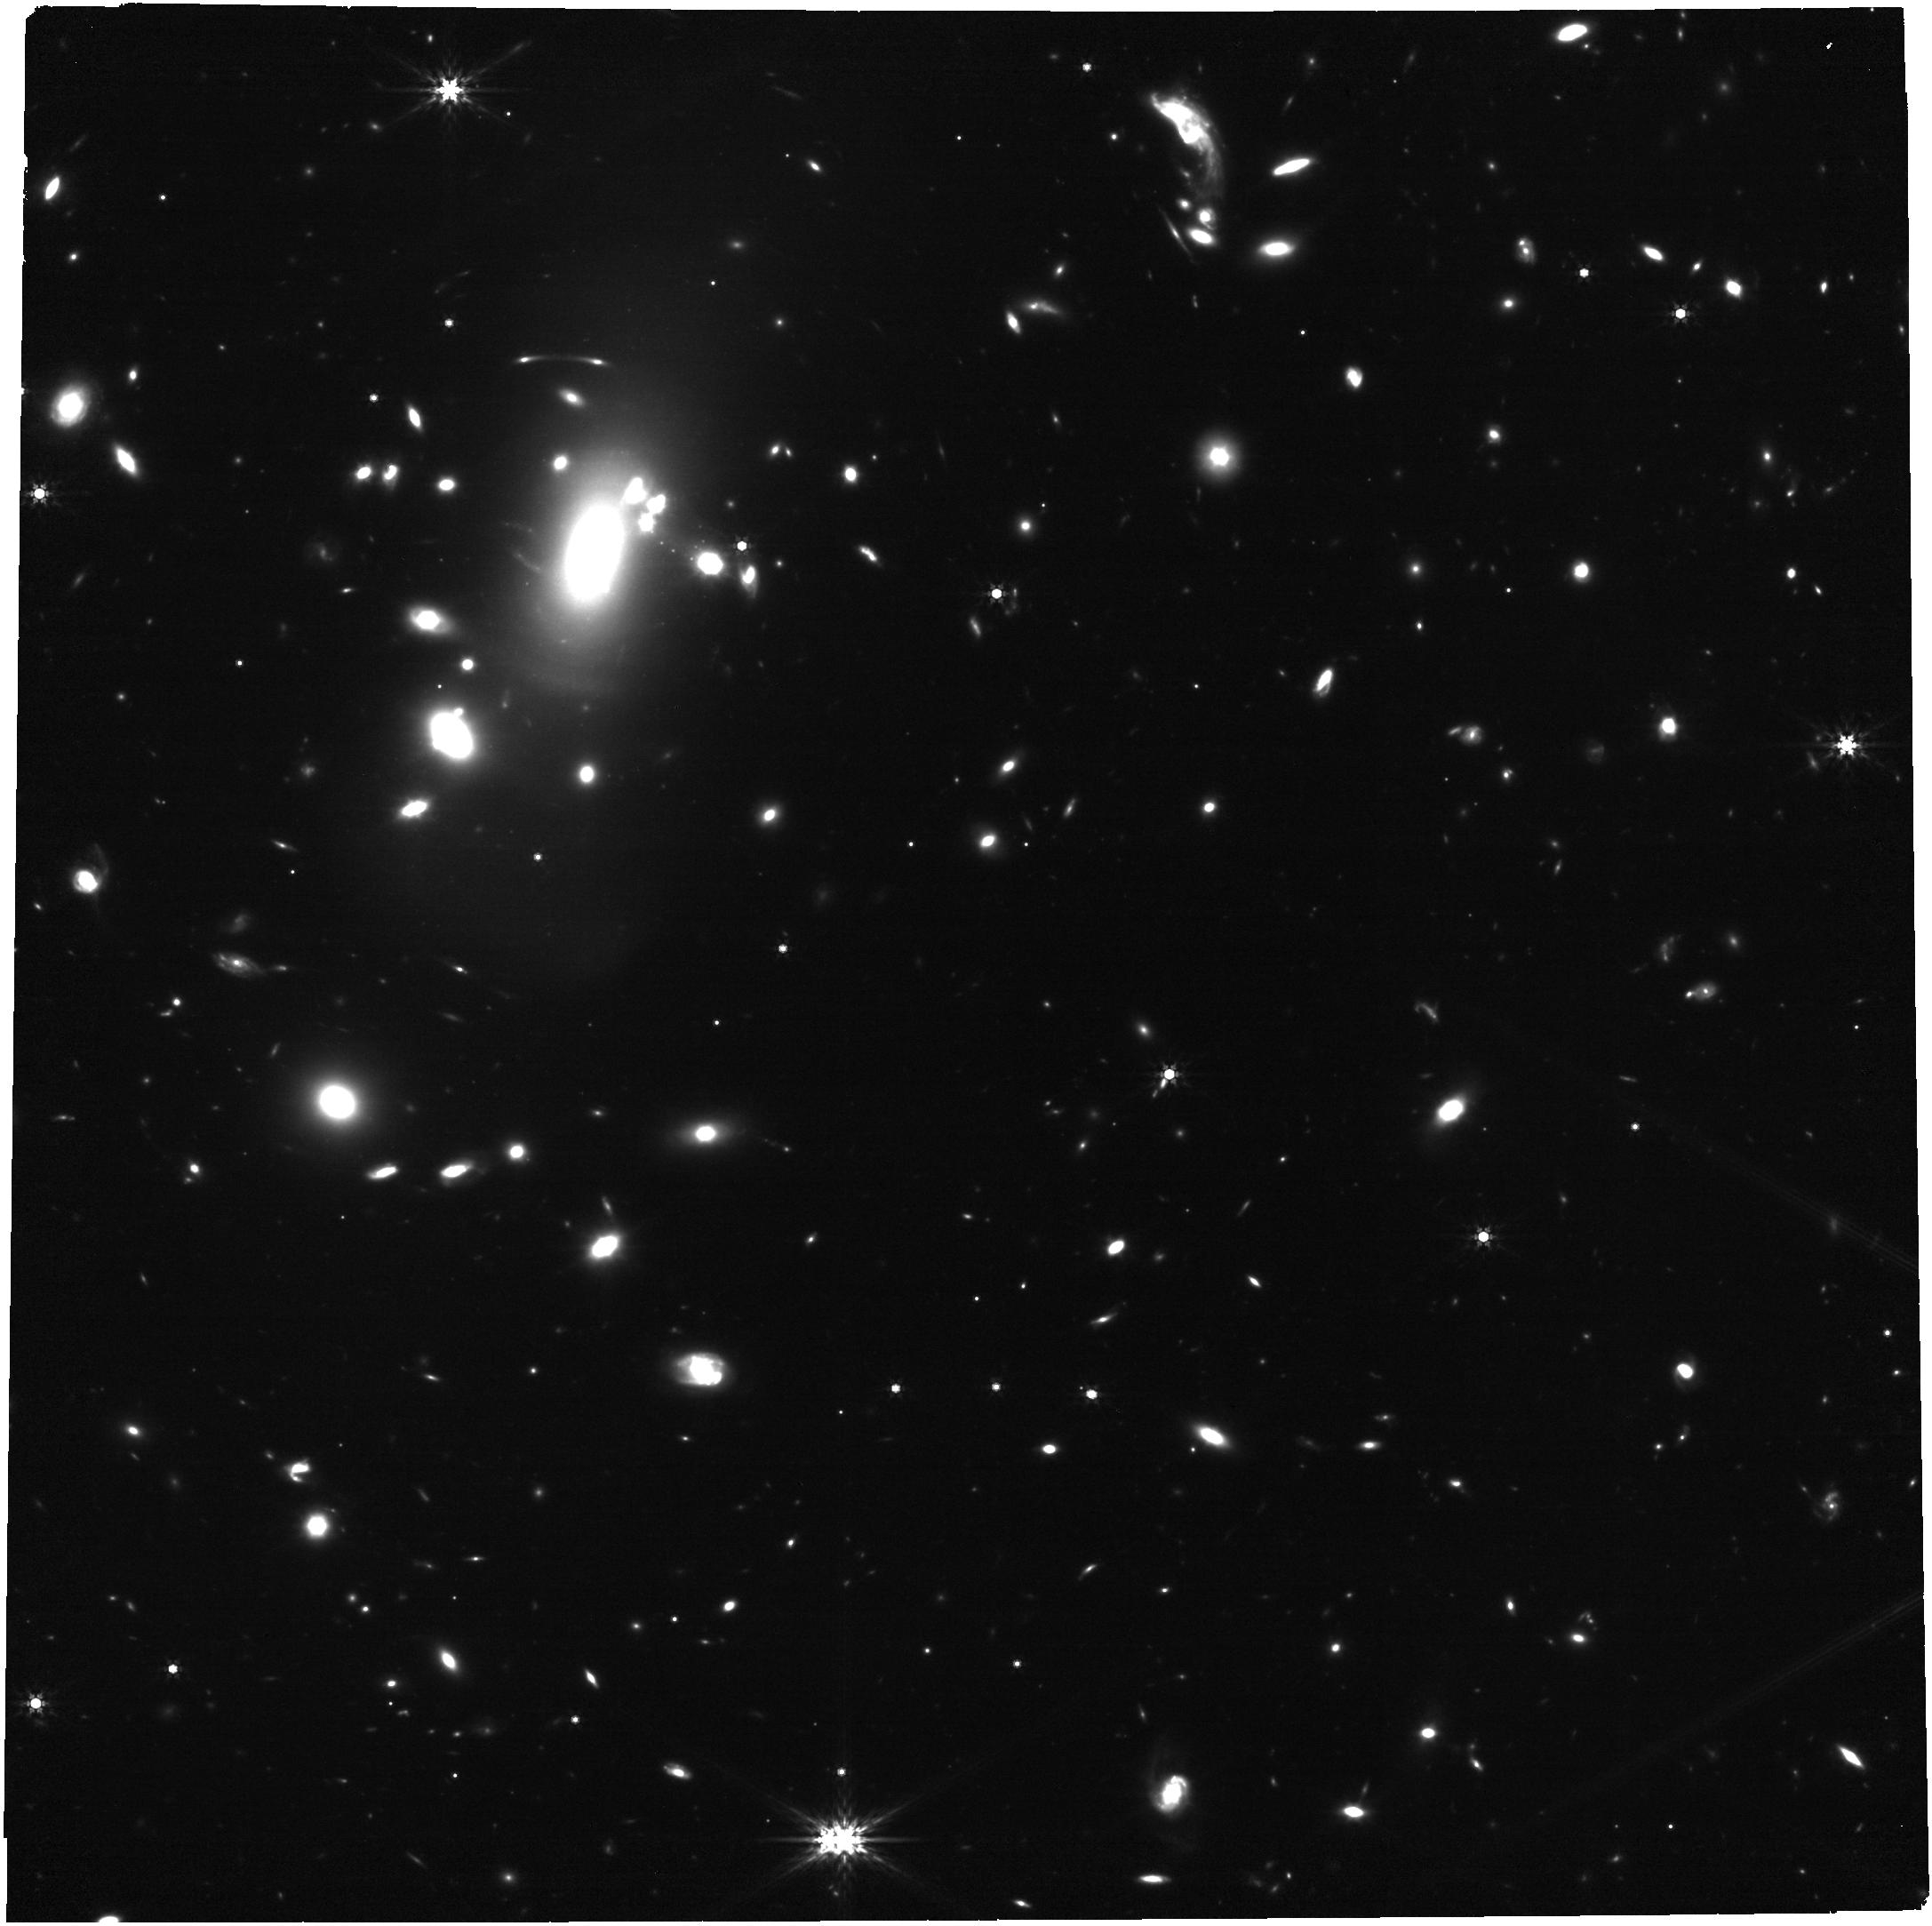
Target: RXJ2129
Instrument: NIRCAM
Filter: F444W
Exposure: 34 min
Observation ID: jw02767-o002_t001_nircam_clear-f444w

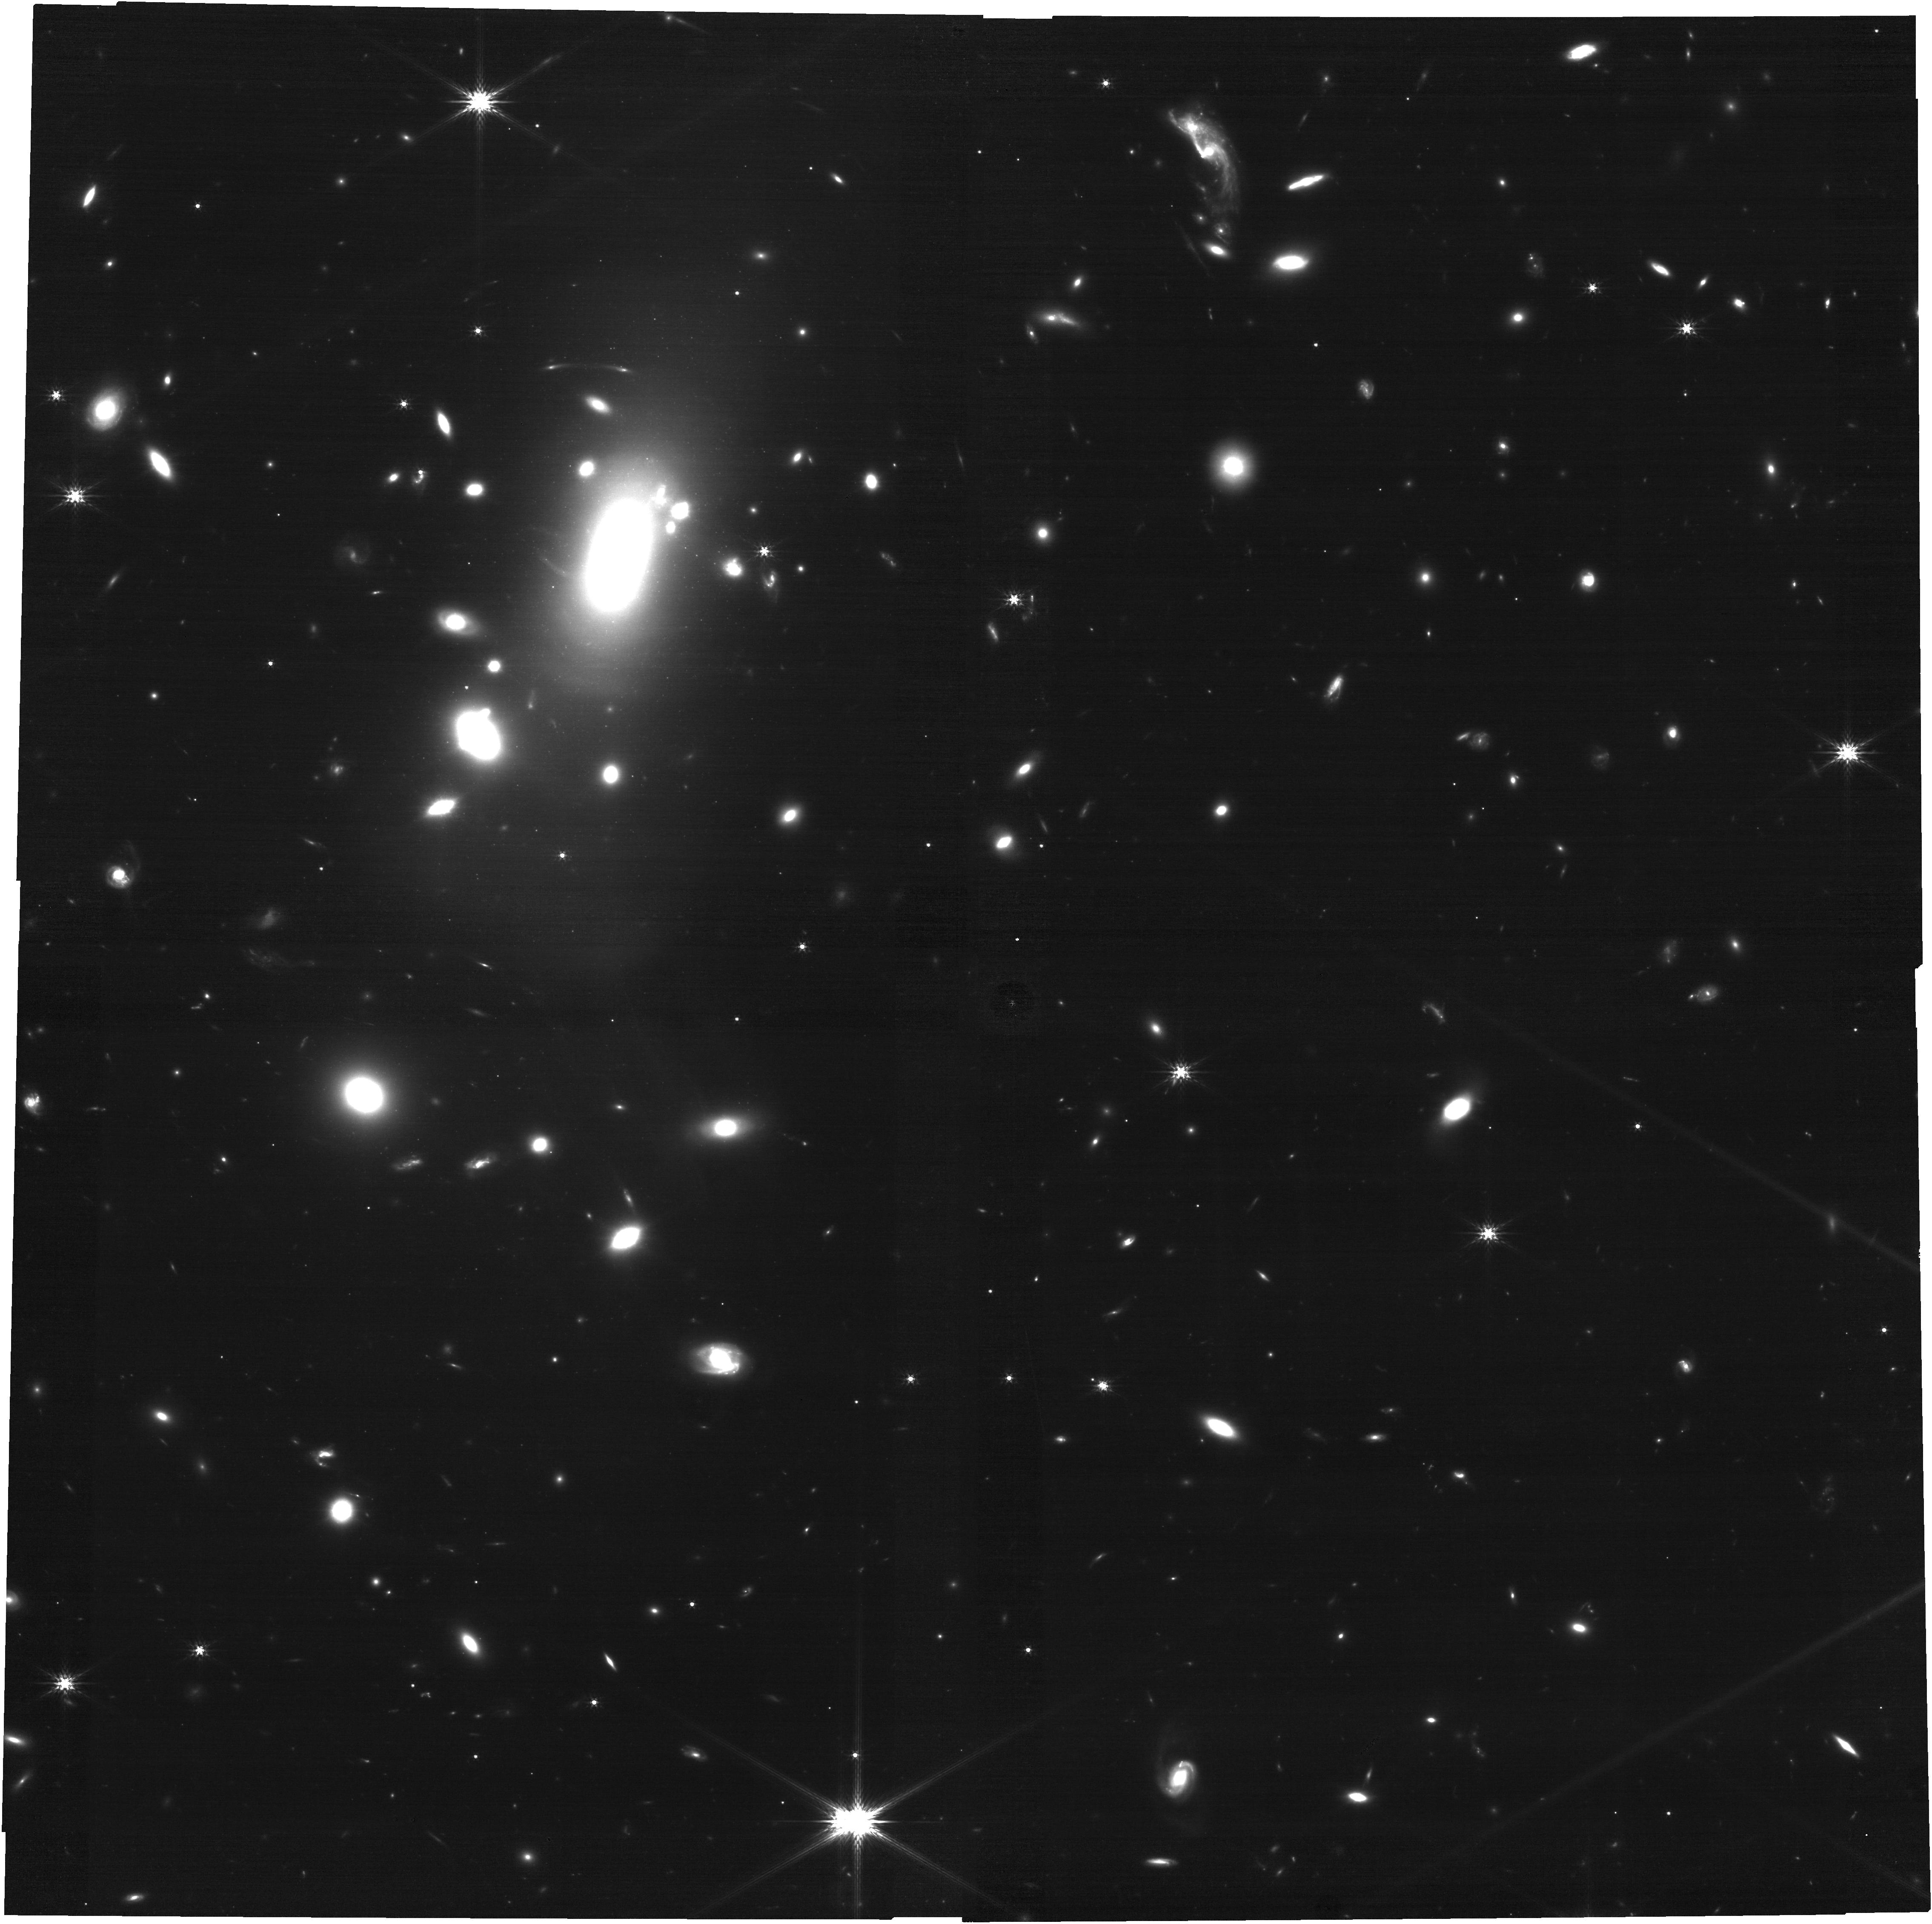
Target: RXJ2129
Instrument: NIRCAM
Filter: F200W
Exposure: 34 min
Observation ID: jw02767-o002_t001_nircam_clear-f200w

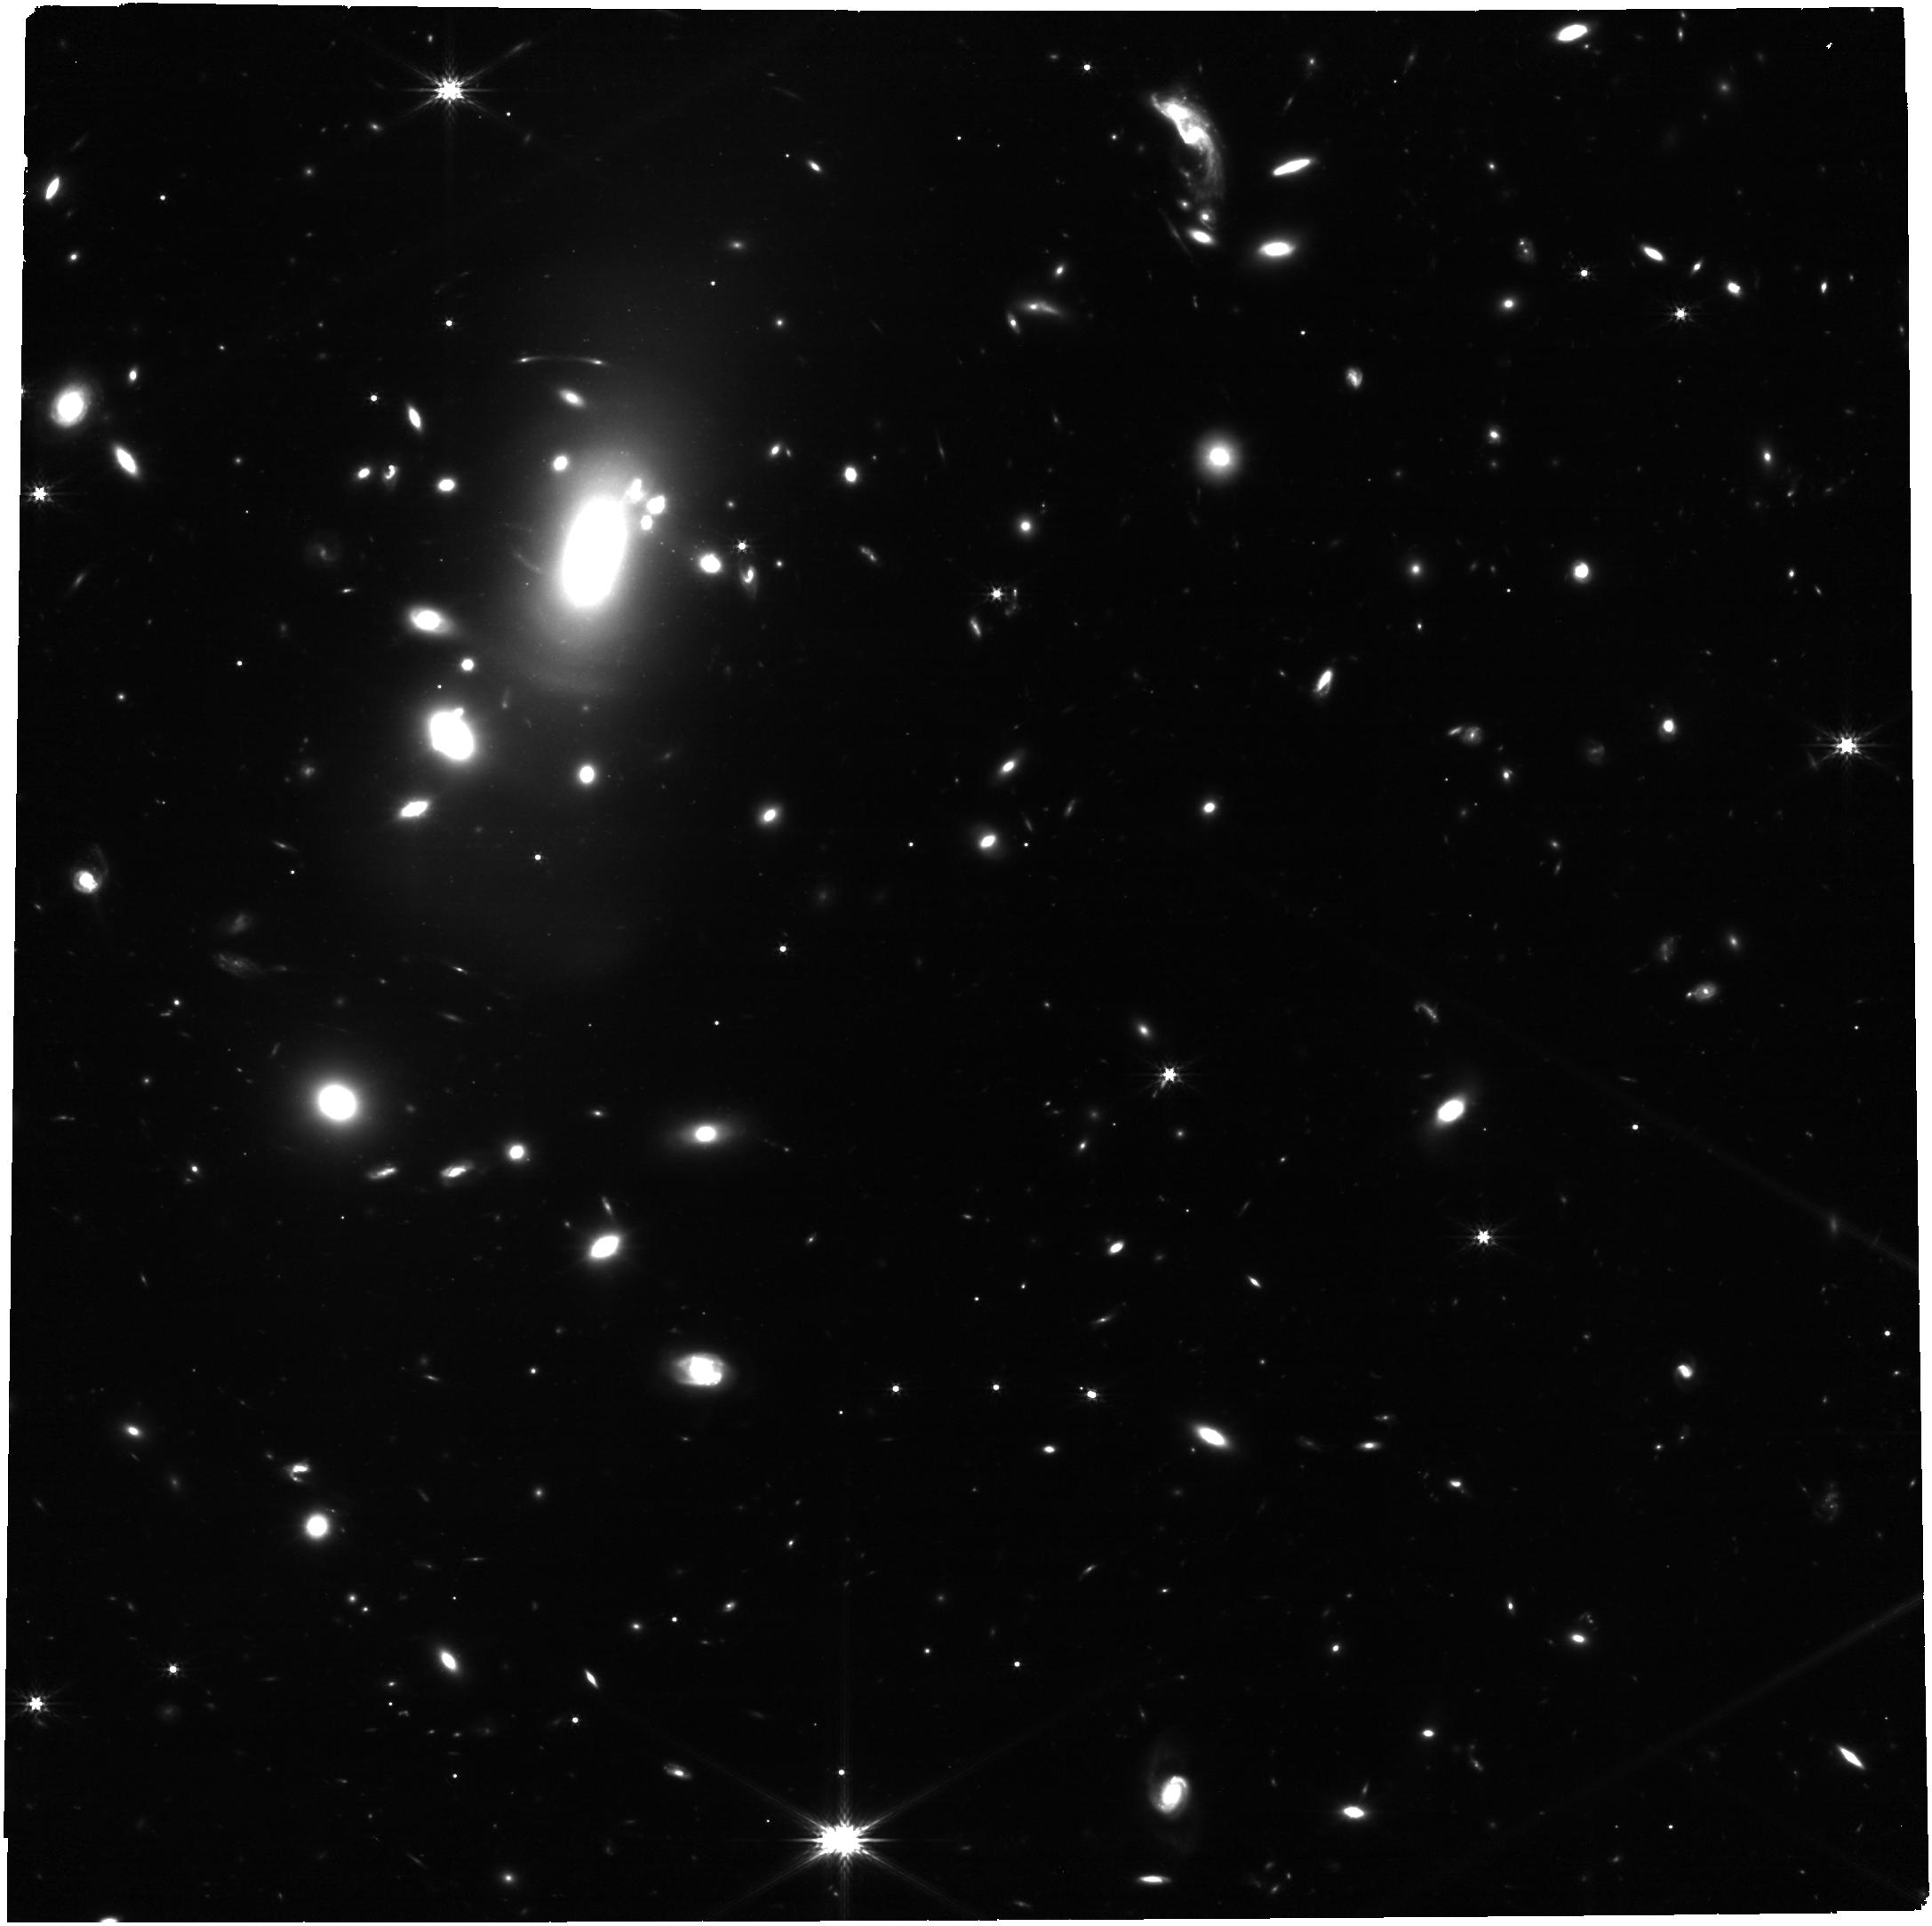
Target: RXJ2129
Instrument: NIRCAM
Filter: F277W
Exposure: 34 min
Observation ID: jw02767-o002_t001_nircam_clear-f277w

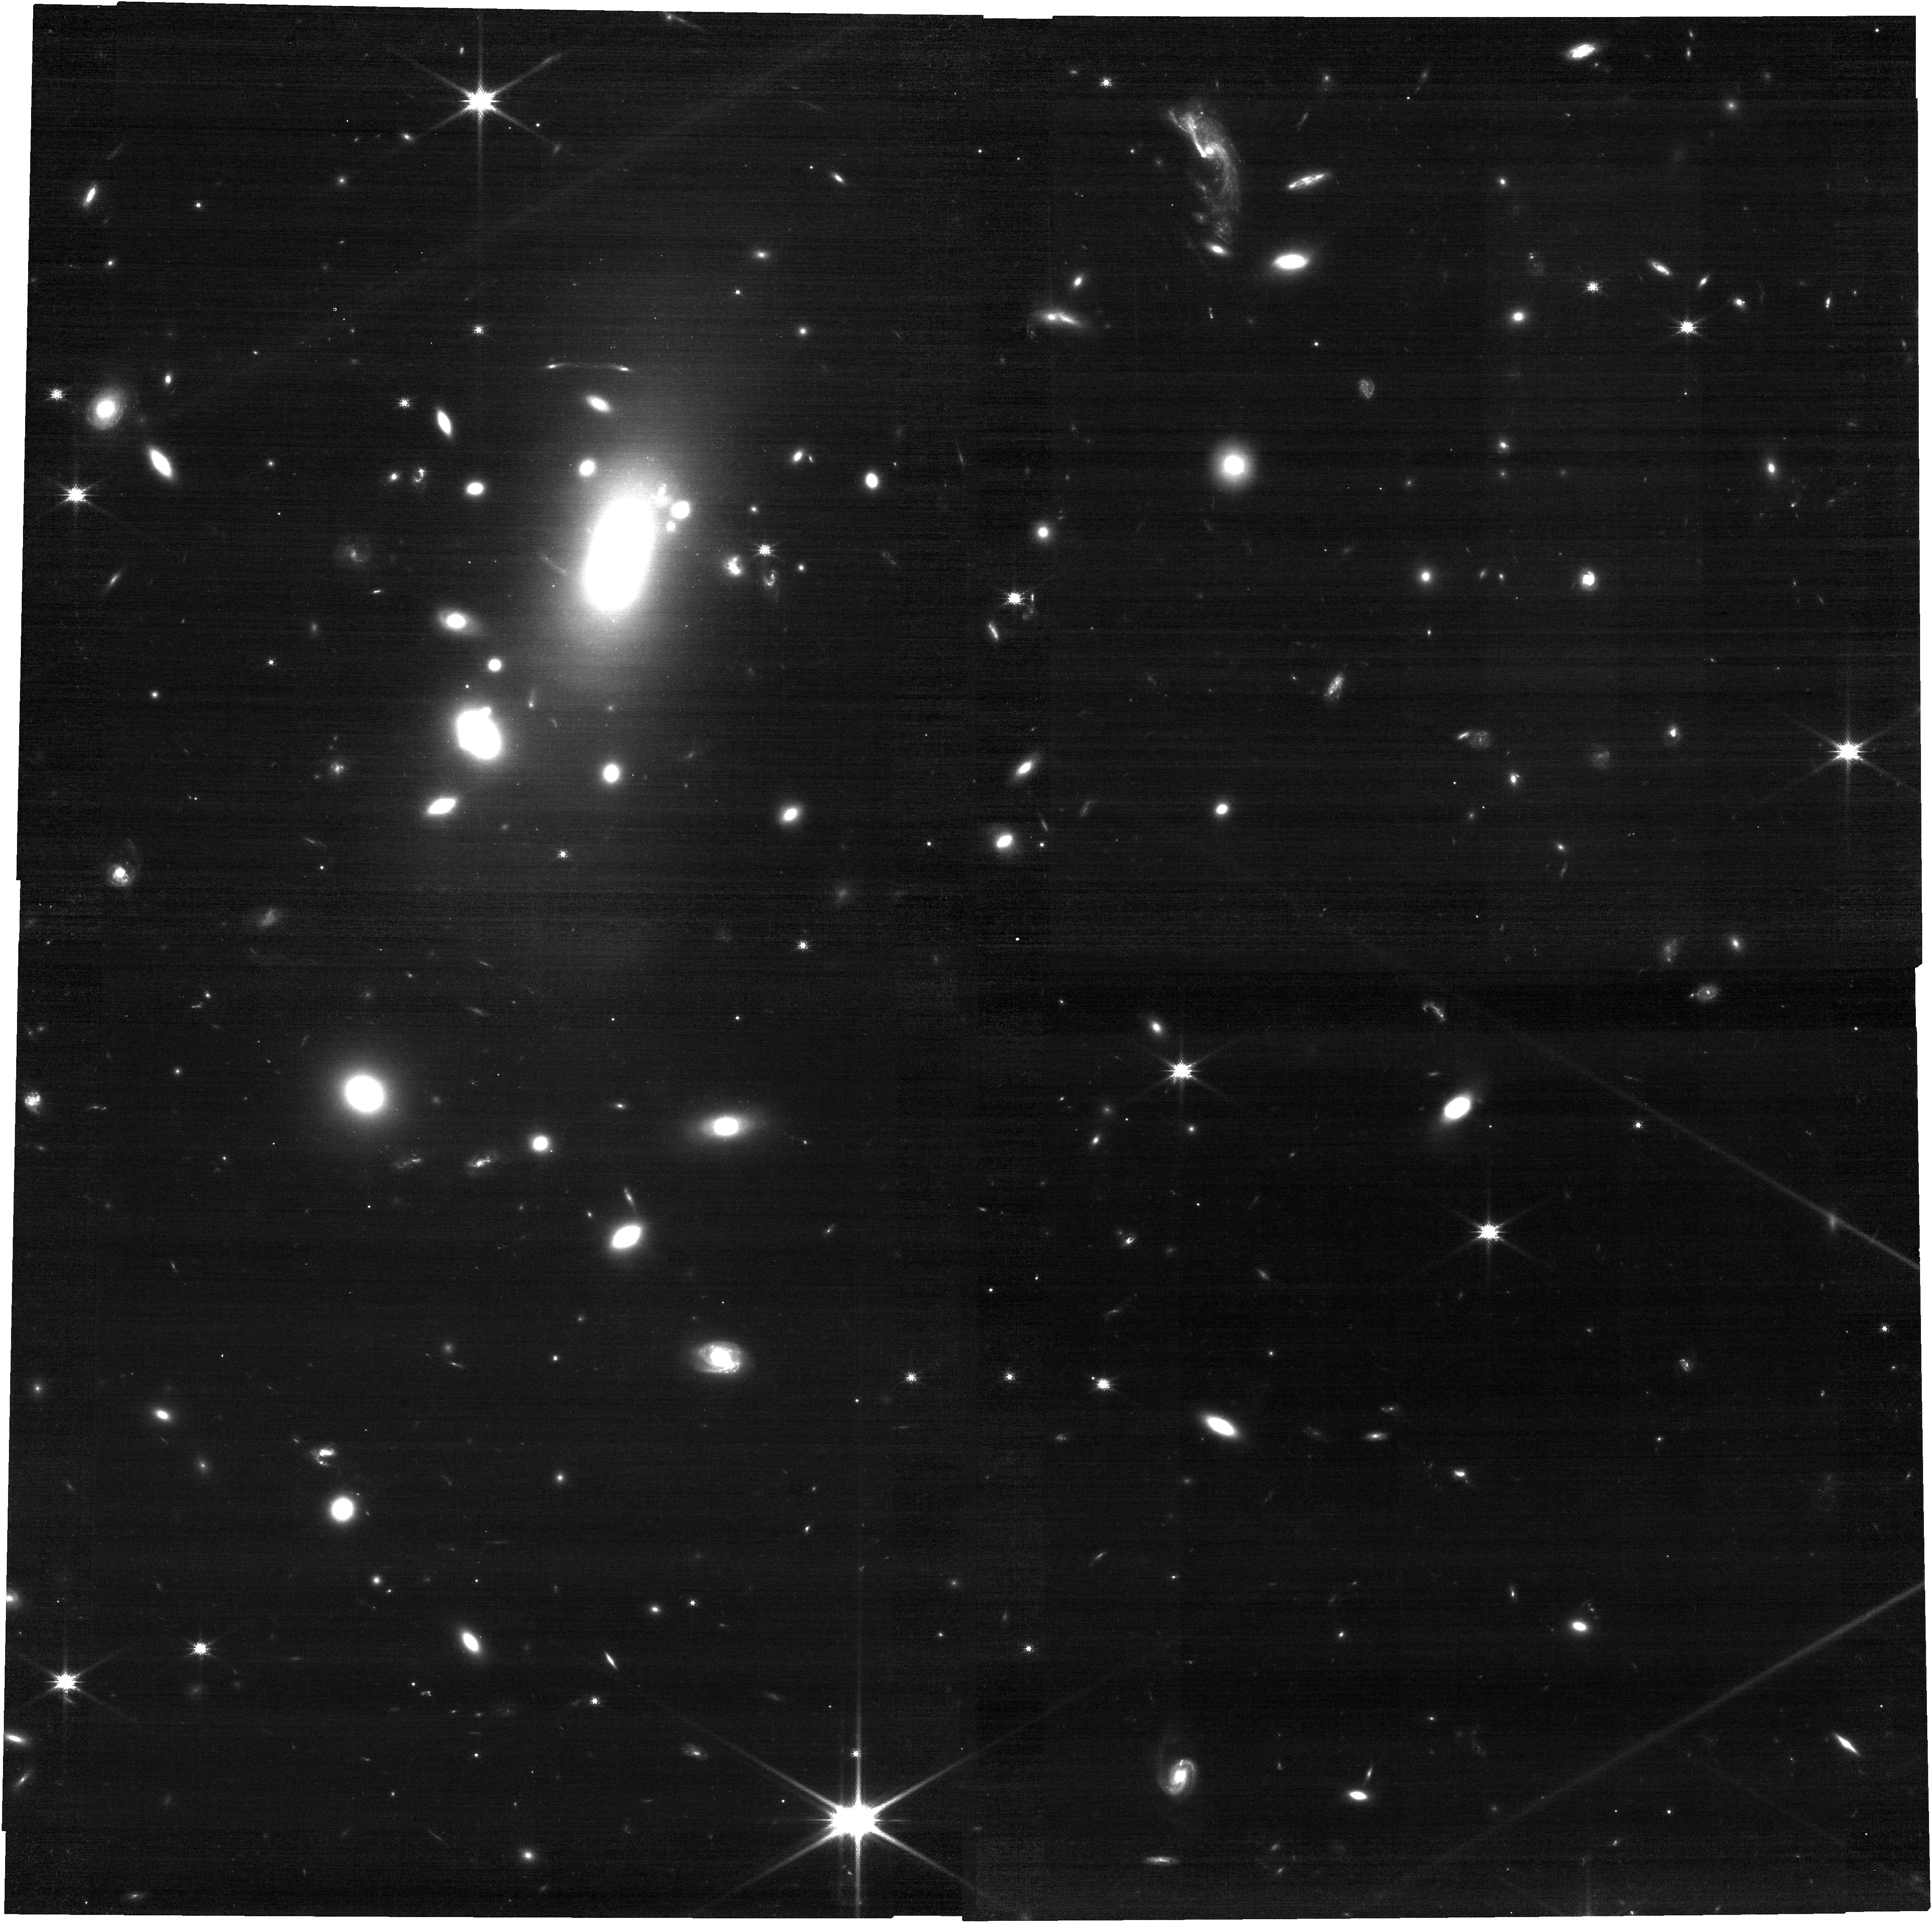
Target: RXJ2129
Instrument: NIRCAM
Filter: F115W
Exposure: 34 min
Observation ID: jw02767-o002_t001_nircam_clear-f115w

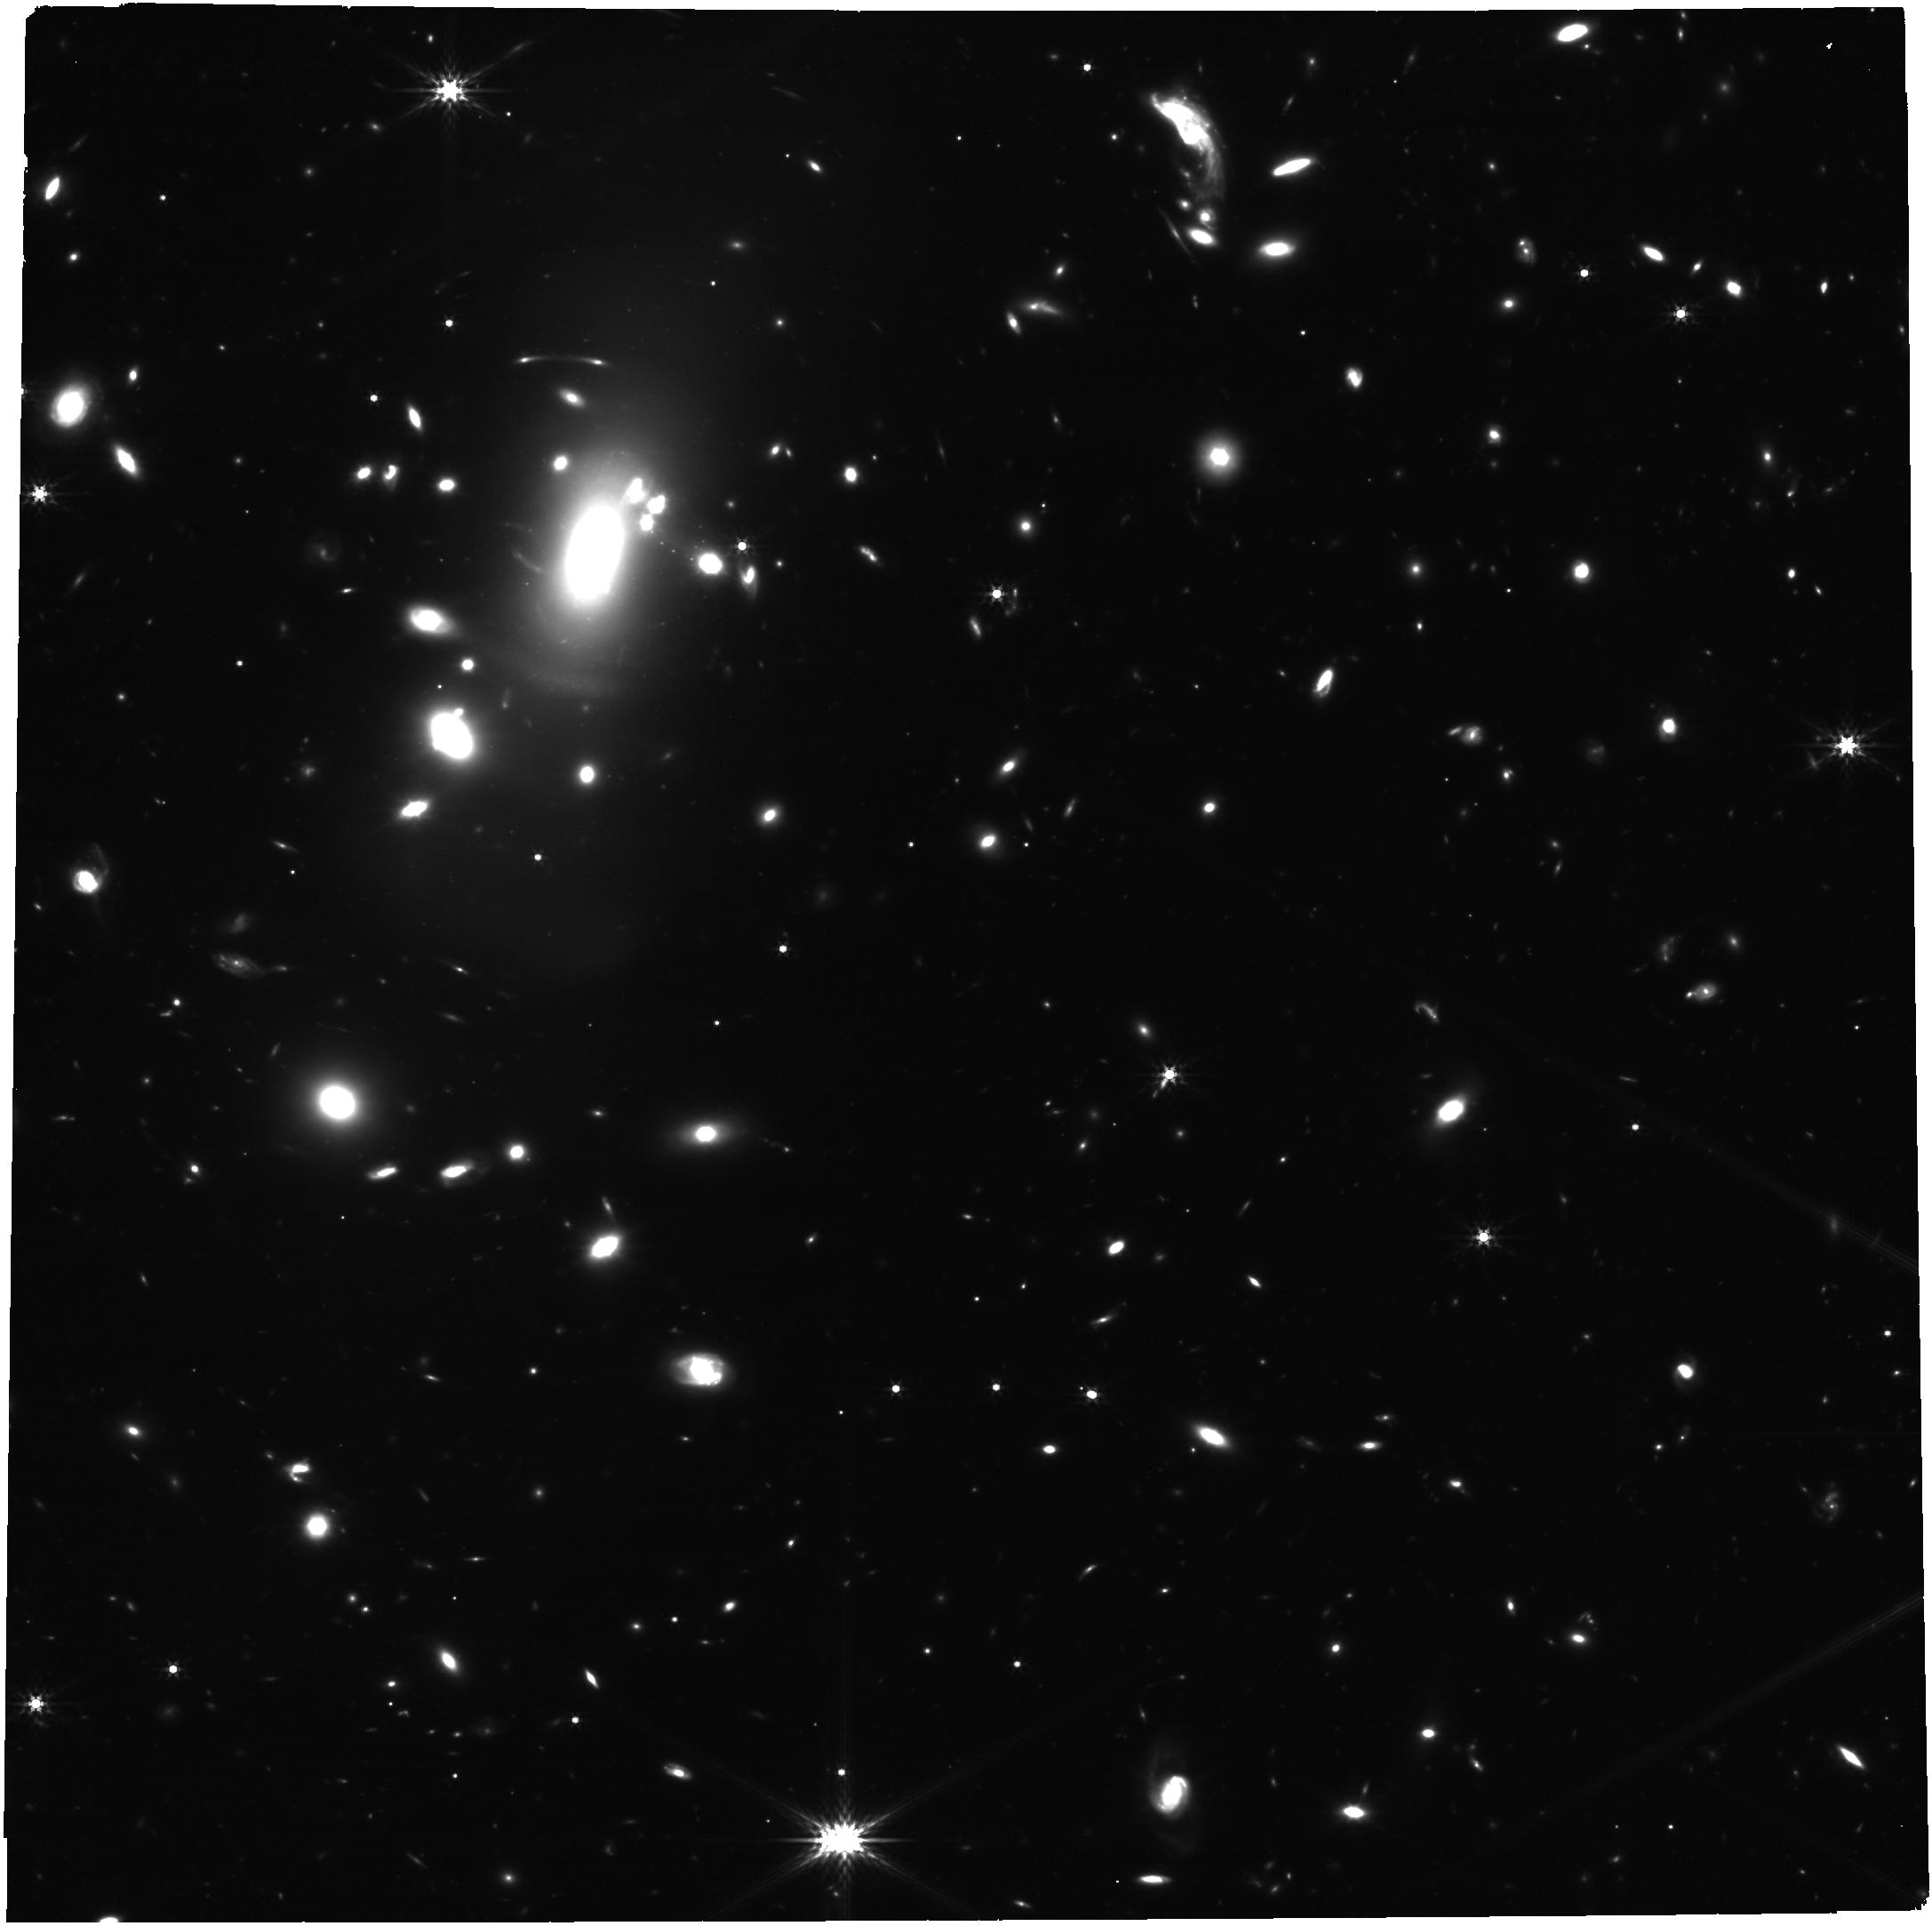
Target: RXJ2129
Instrument: NIRCAM
Filter: F356W
Exposure: 1.4 h
Observation ID: jw02767-o002_t001_nircam_clear-f356w

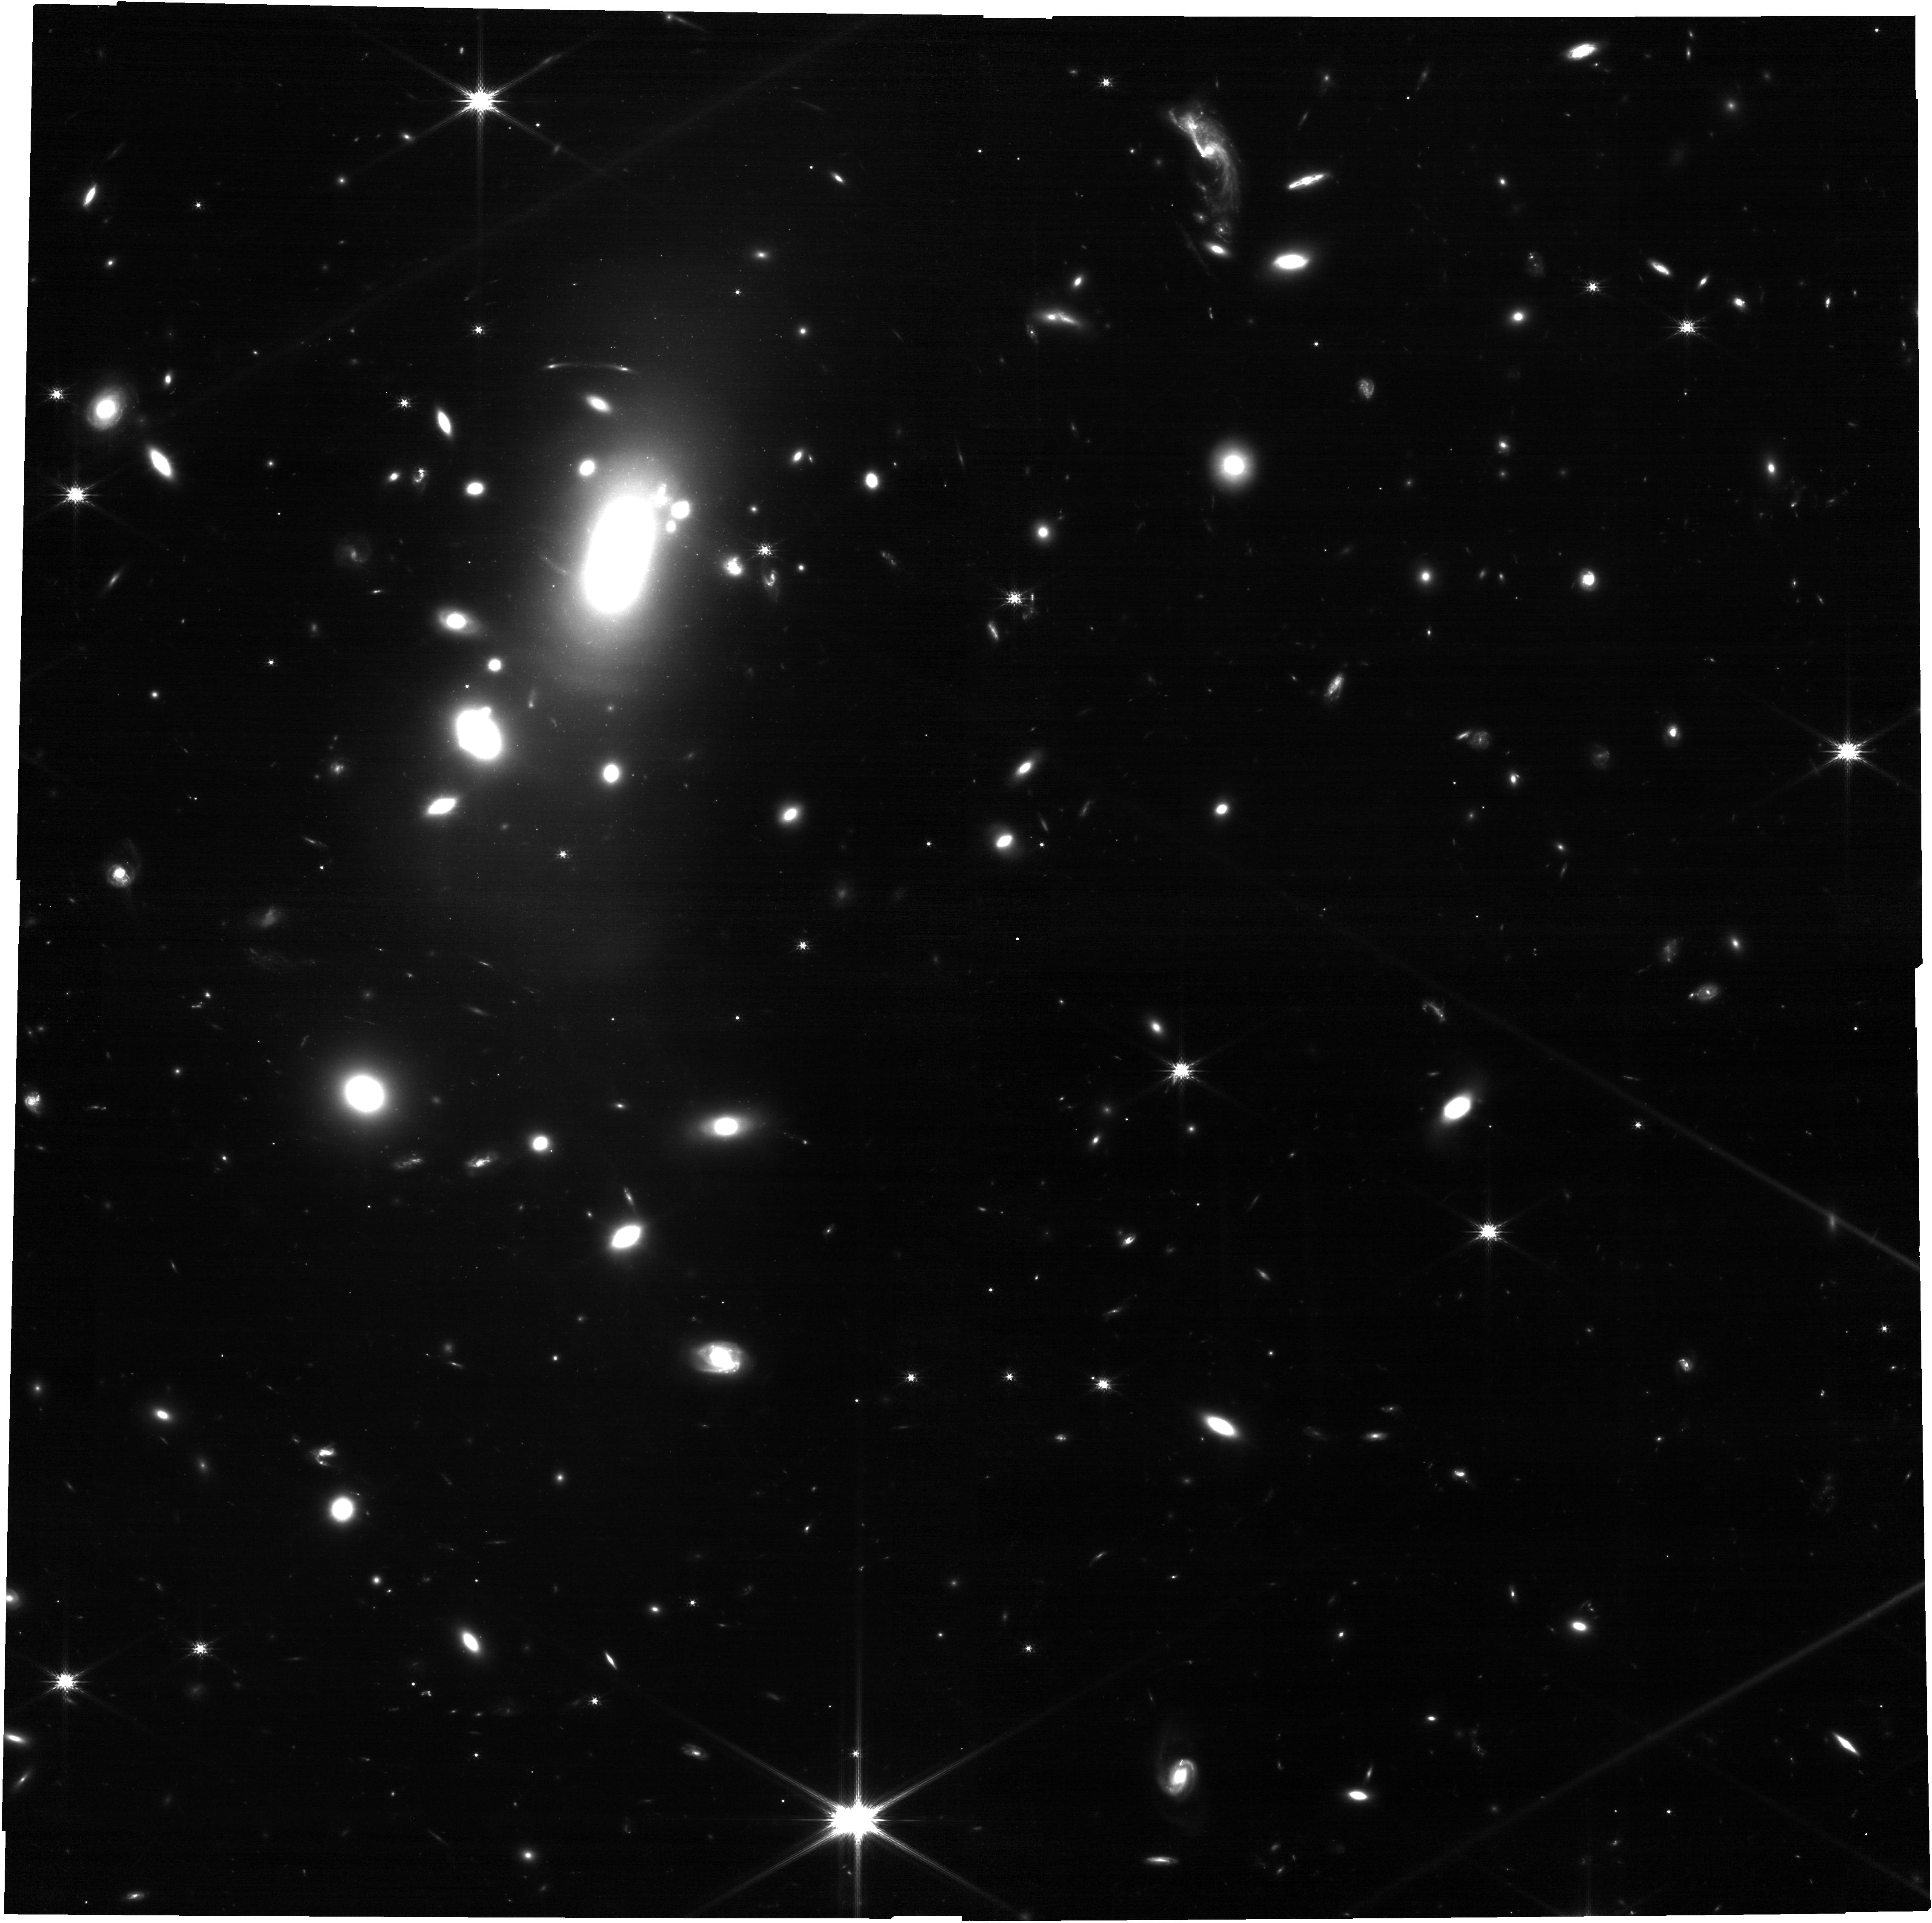
Target: RXJ2129
Instrument: NIRCAM
Filter: F150W
Exposure: 1.4 h
Observation ID: jw02767-o002_t001_nircam_clear-f150w

Imaging and Spectroscopy of Three Highly Magnified Images of a Supernova at z=1.5 (PI: Kelly, Patrick)

We have detected a strongly lensed supernova (SN) in HST imaging of the RX J2129 galaxy-cluster field acquired on August 7, 2022. The SN's apparent F110W magnitude of 24.70+-0.15 and a non-detection in F606W yield an 80% probability that the transient is a Type Ia SN. The foreground galaxy-cluster gravitational lens creates a set of three images of the SN's host galaxy at redshift 1.52, and we have detected the SN in the trailing, or last-arriving image. The other images are predicted to have arrived ~320 and ~1000 days previously. A target-of-opportunity program with HST has been triggered to measure the transient's light curve through late October. Here we propose NIRSpec G140M and PRISM spectroscopy at the locations of all three images in early October, when the field becomes accessible to JWST. If the SN is a Type Ia SN, then we will be able to calibrate its luminosity and directly measure its magnification. This will provide a novel test of galaxy-cluster mass models. The spectra will be the first high S/N spectra of a z>1 SN and enable comparision with low-redshift SNe Ia to address an important systematic that may affect SN Ia cosmology. The PRISM observations will acquire spectra of ~150 objects and will also improve the mass model. We also propose for deep JWST NIRCam imaging to measure the flux of the previous arrival of the SN. With 5-sigma limiting depth of 29.2, imaging in F150W can be expected to detect the fading image. Its brightness will constrain the SN's age, and therefore the image's relative time delay. A strong detection and well-characterized SN Ia may enable a new, independent measurement of the Hubble constant.